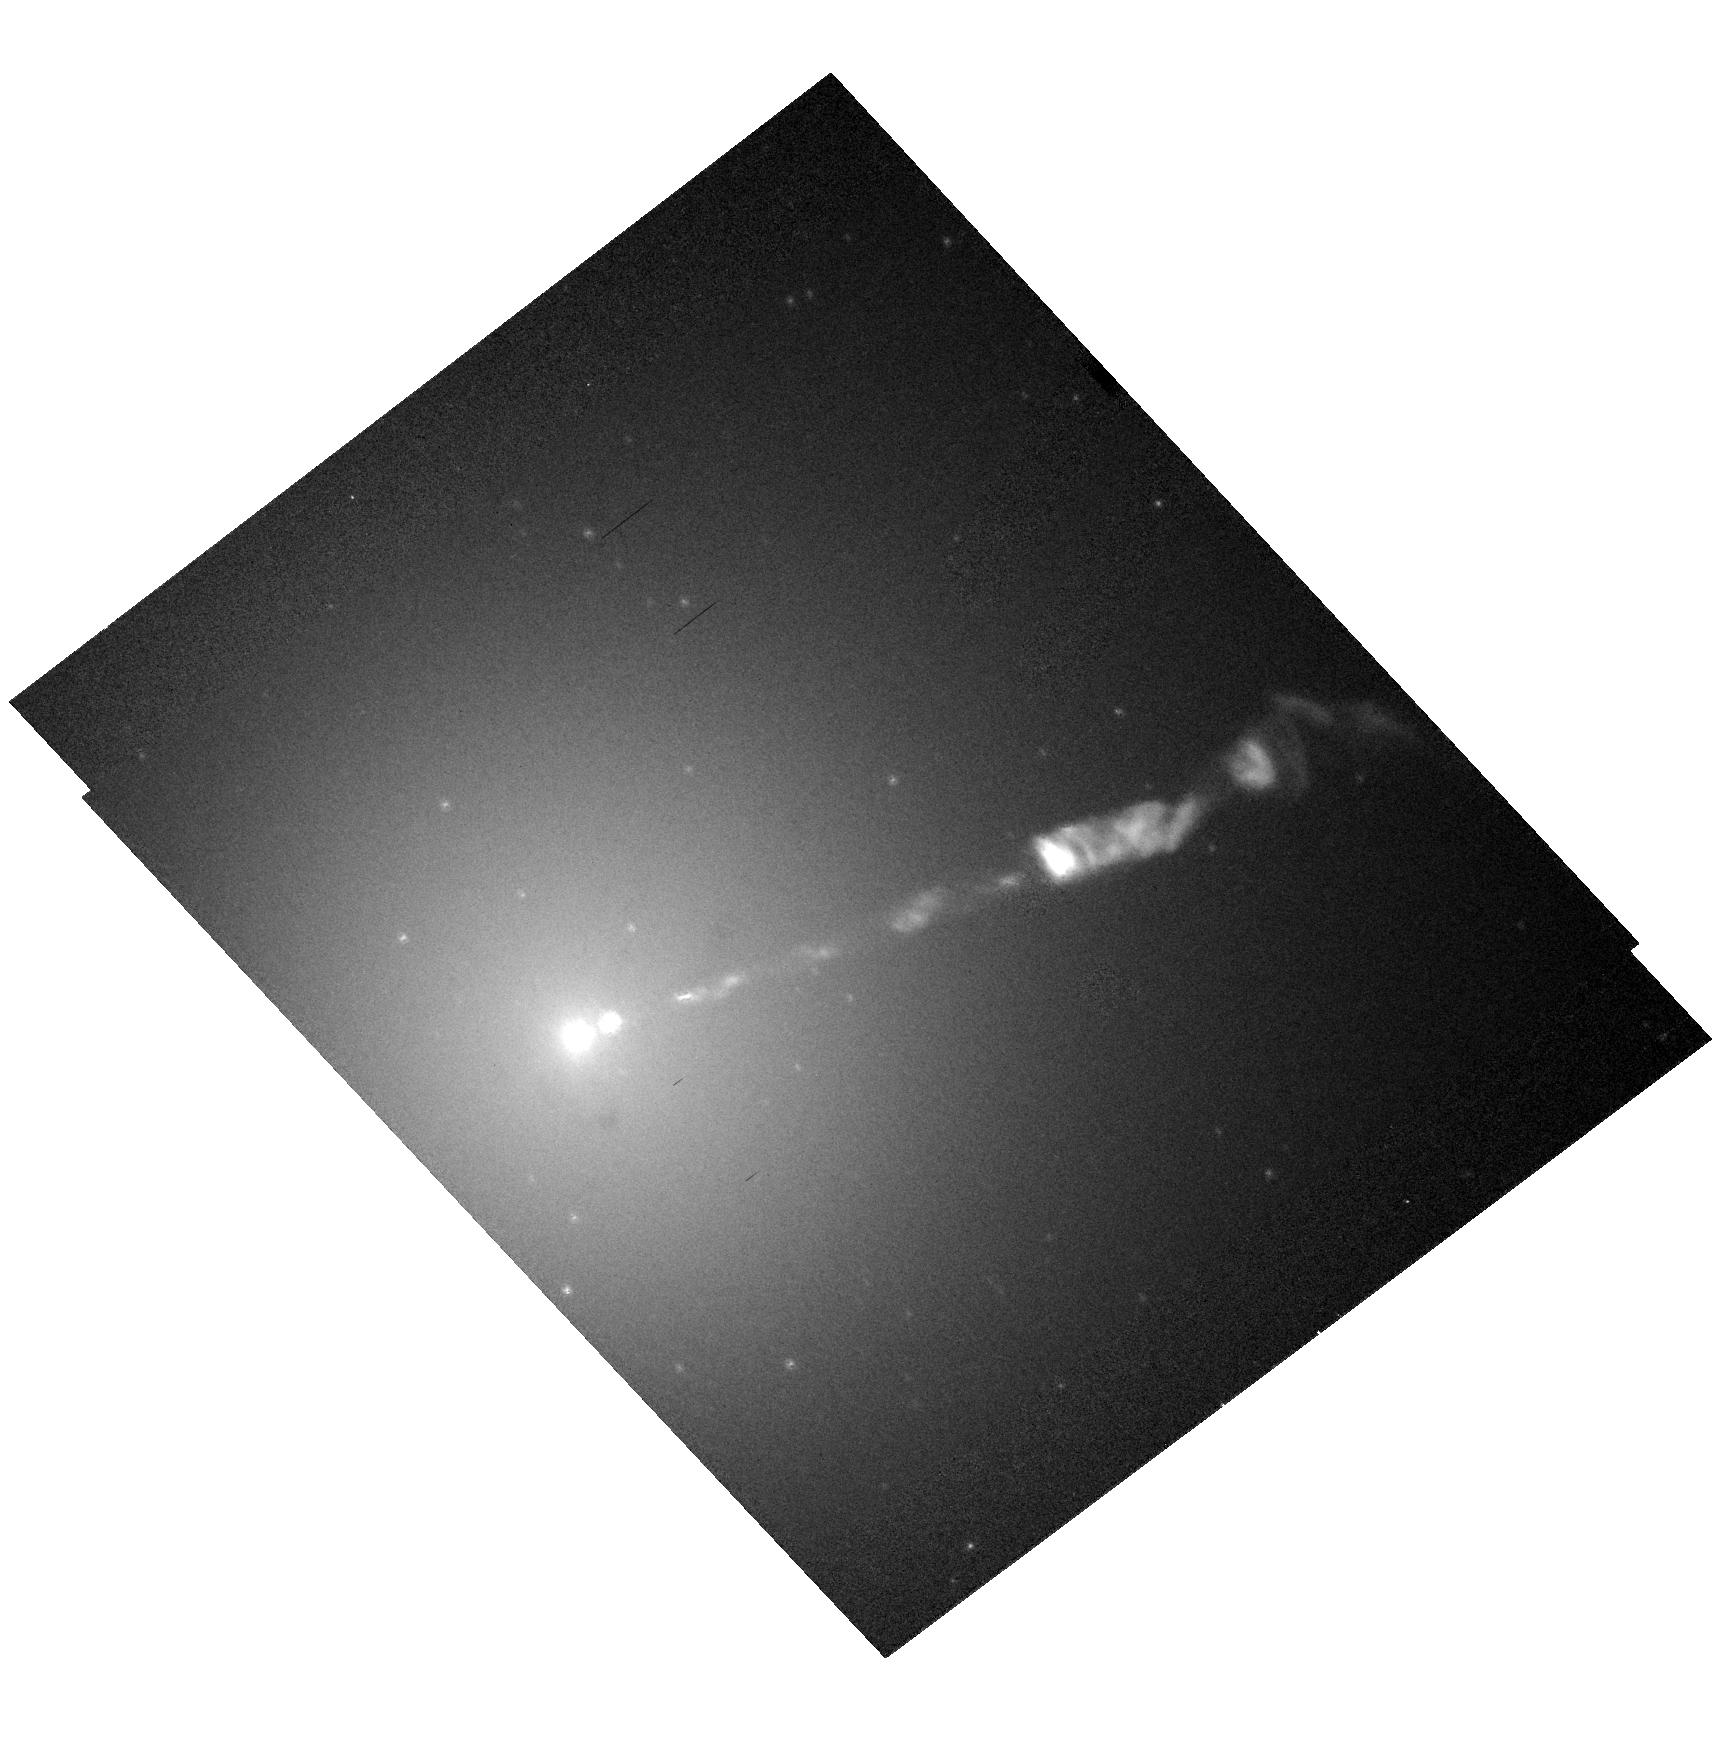
Target: M87-JET
Instrument: ACS/HRC
Filter: F606W-POL120V
Exposure: 8 min
Observation ID: hst_10133_22_acs_hrc_f606w-pol120v_j92j22

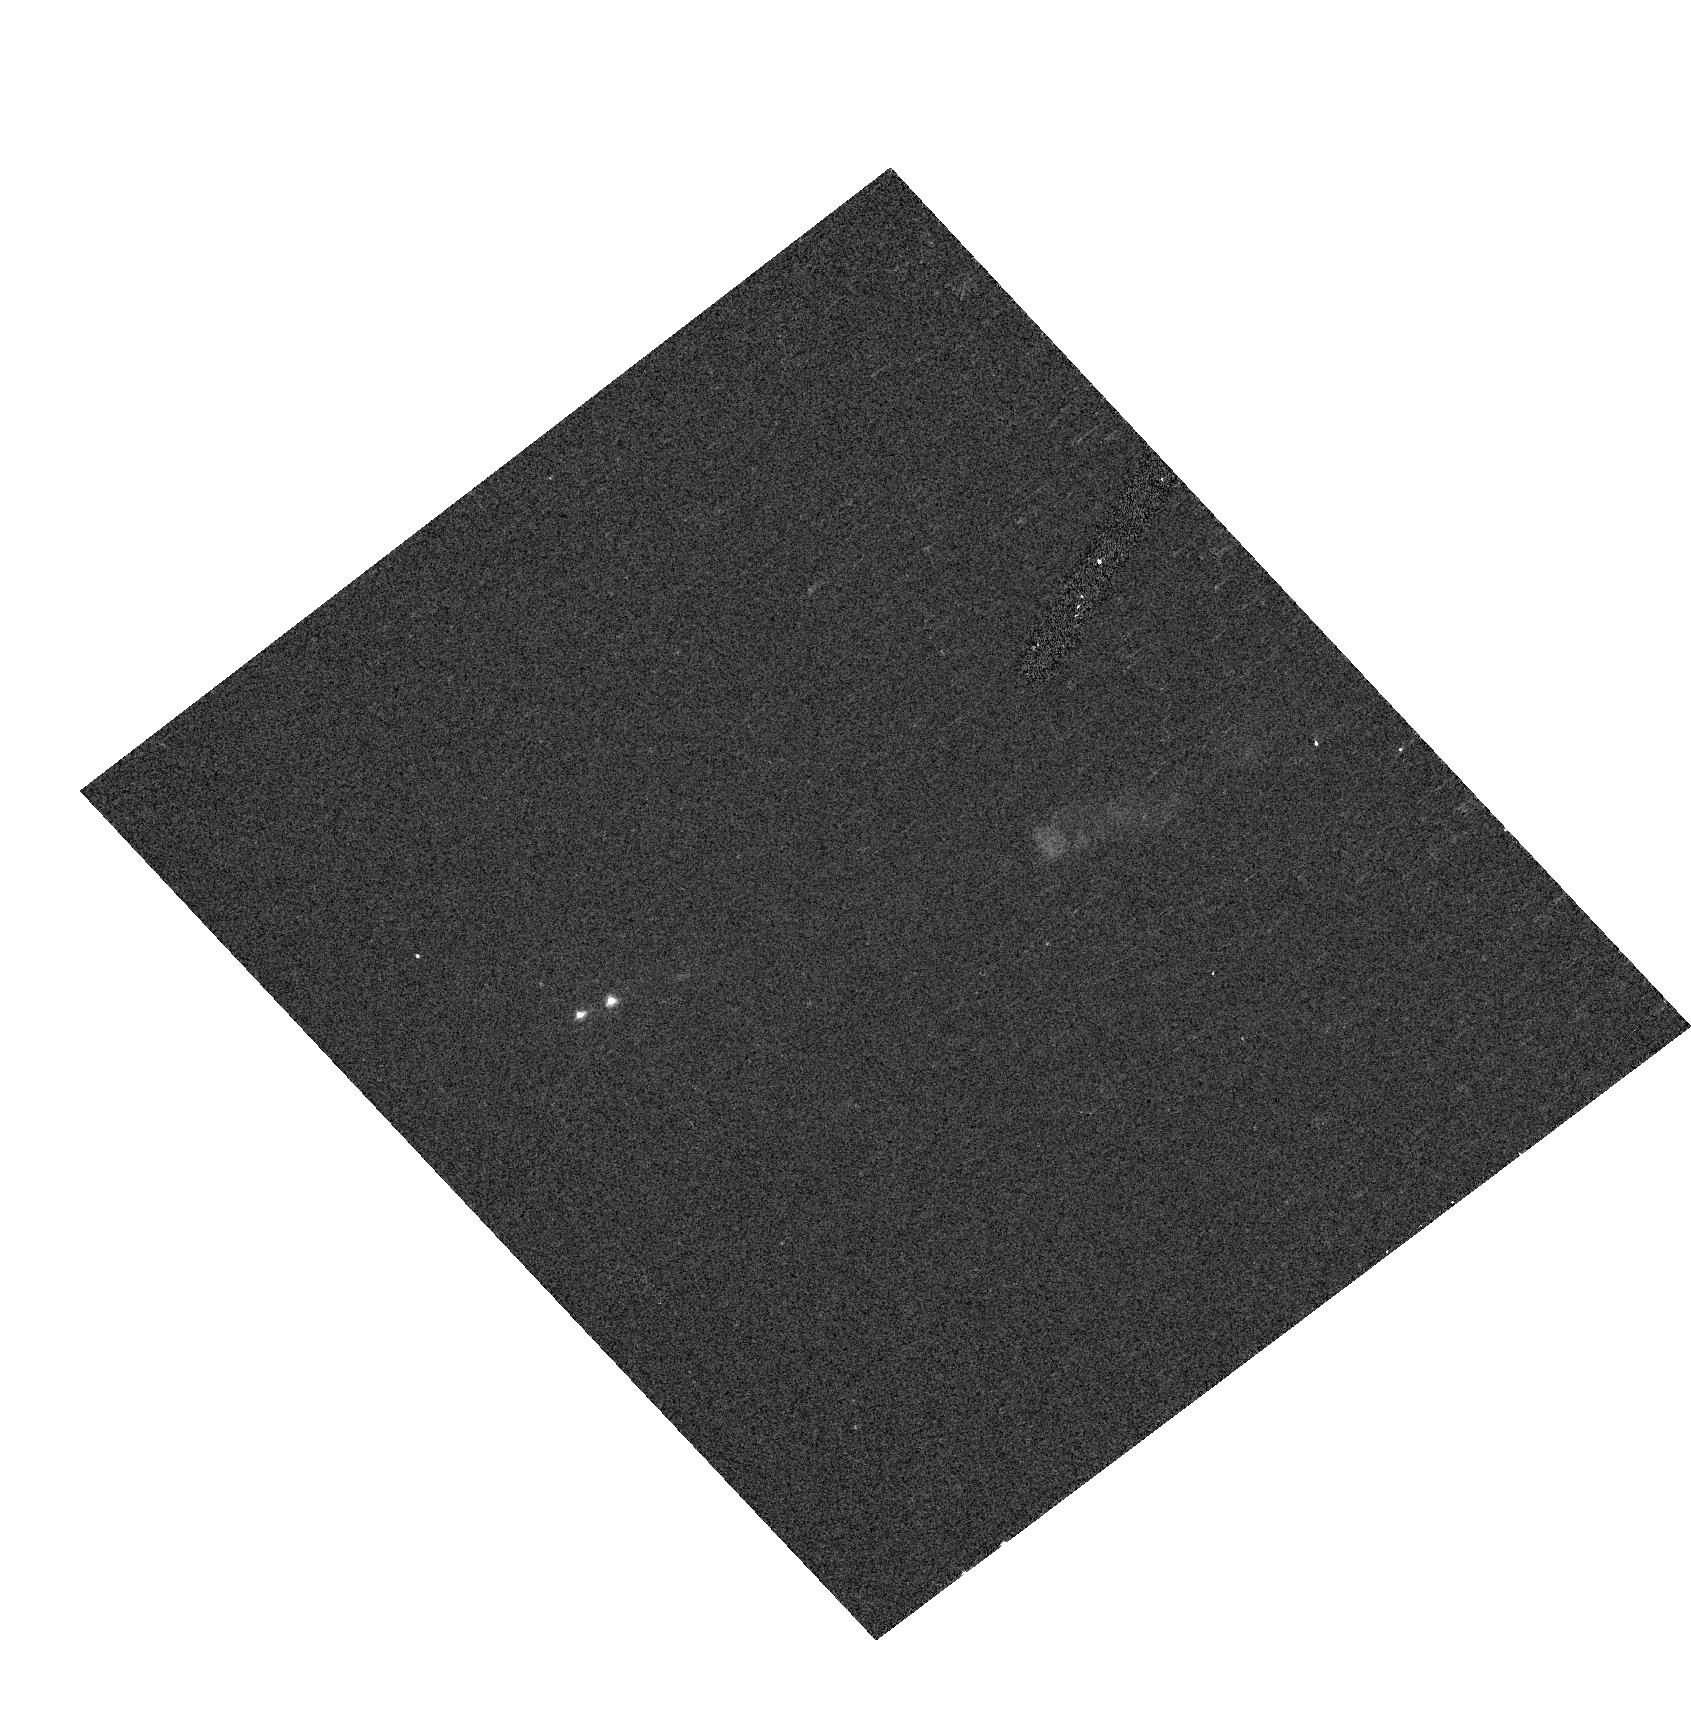
Target: M87-JET
Instrument: ACS/HRC
Filter: F330W-POL0UV
Exposure: 2 min
Observation ID: hst_10133_35_acs_hrc_f330w-pol0uv_j92j35

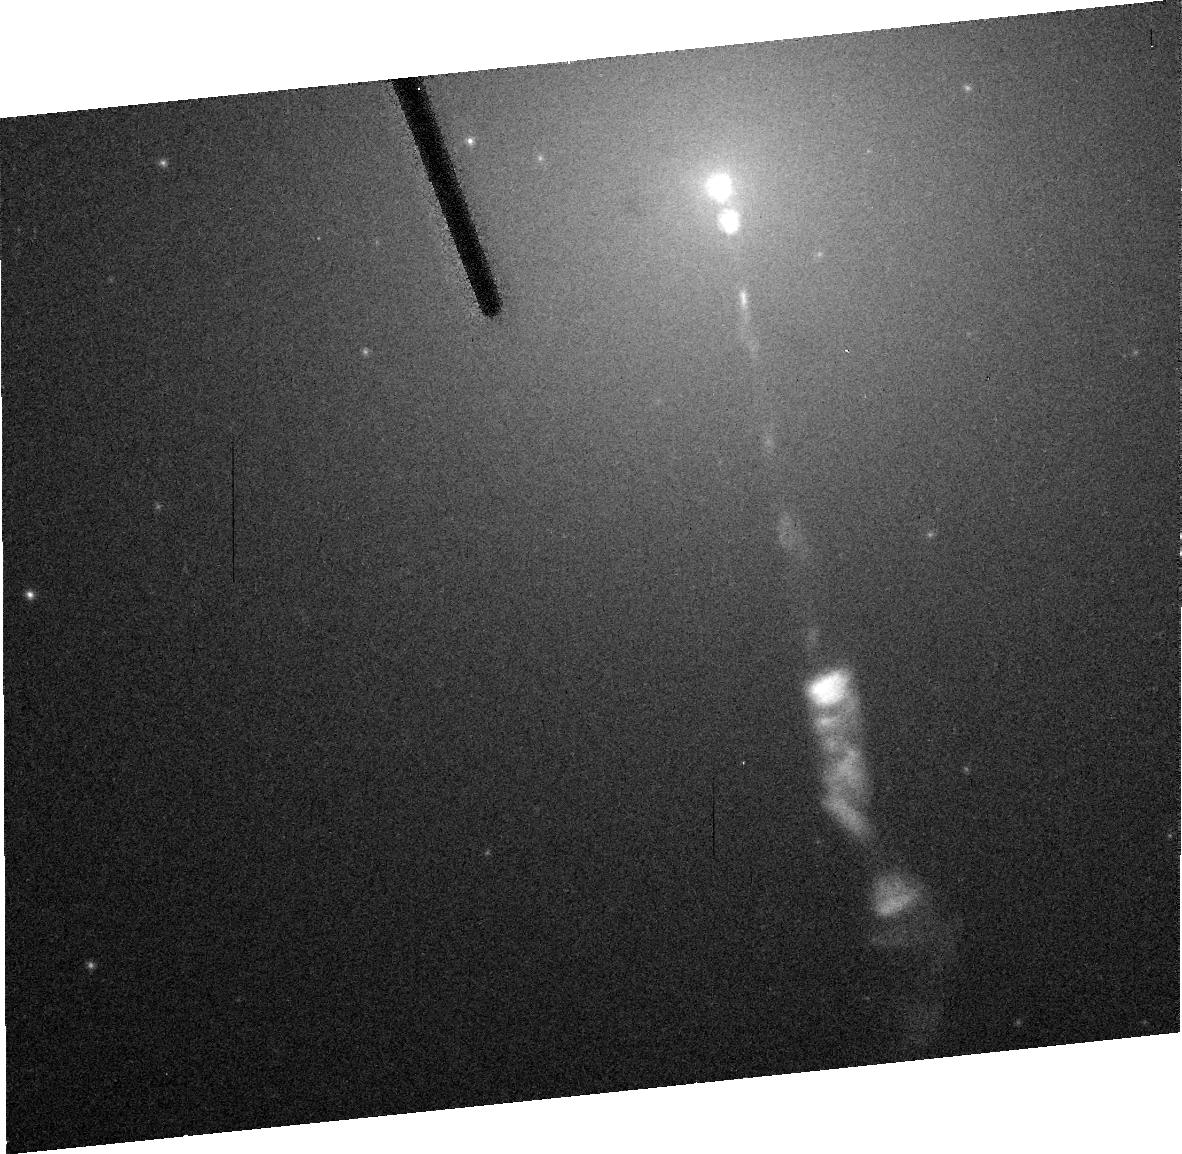
Target: M87-JET
Instrument: ACS/HRC
Filter: F606W
Exposure: 2 min
Observation ID: j92j33050

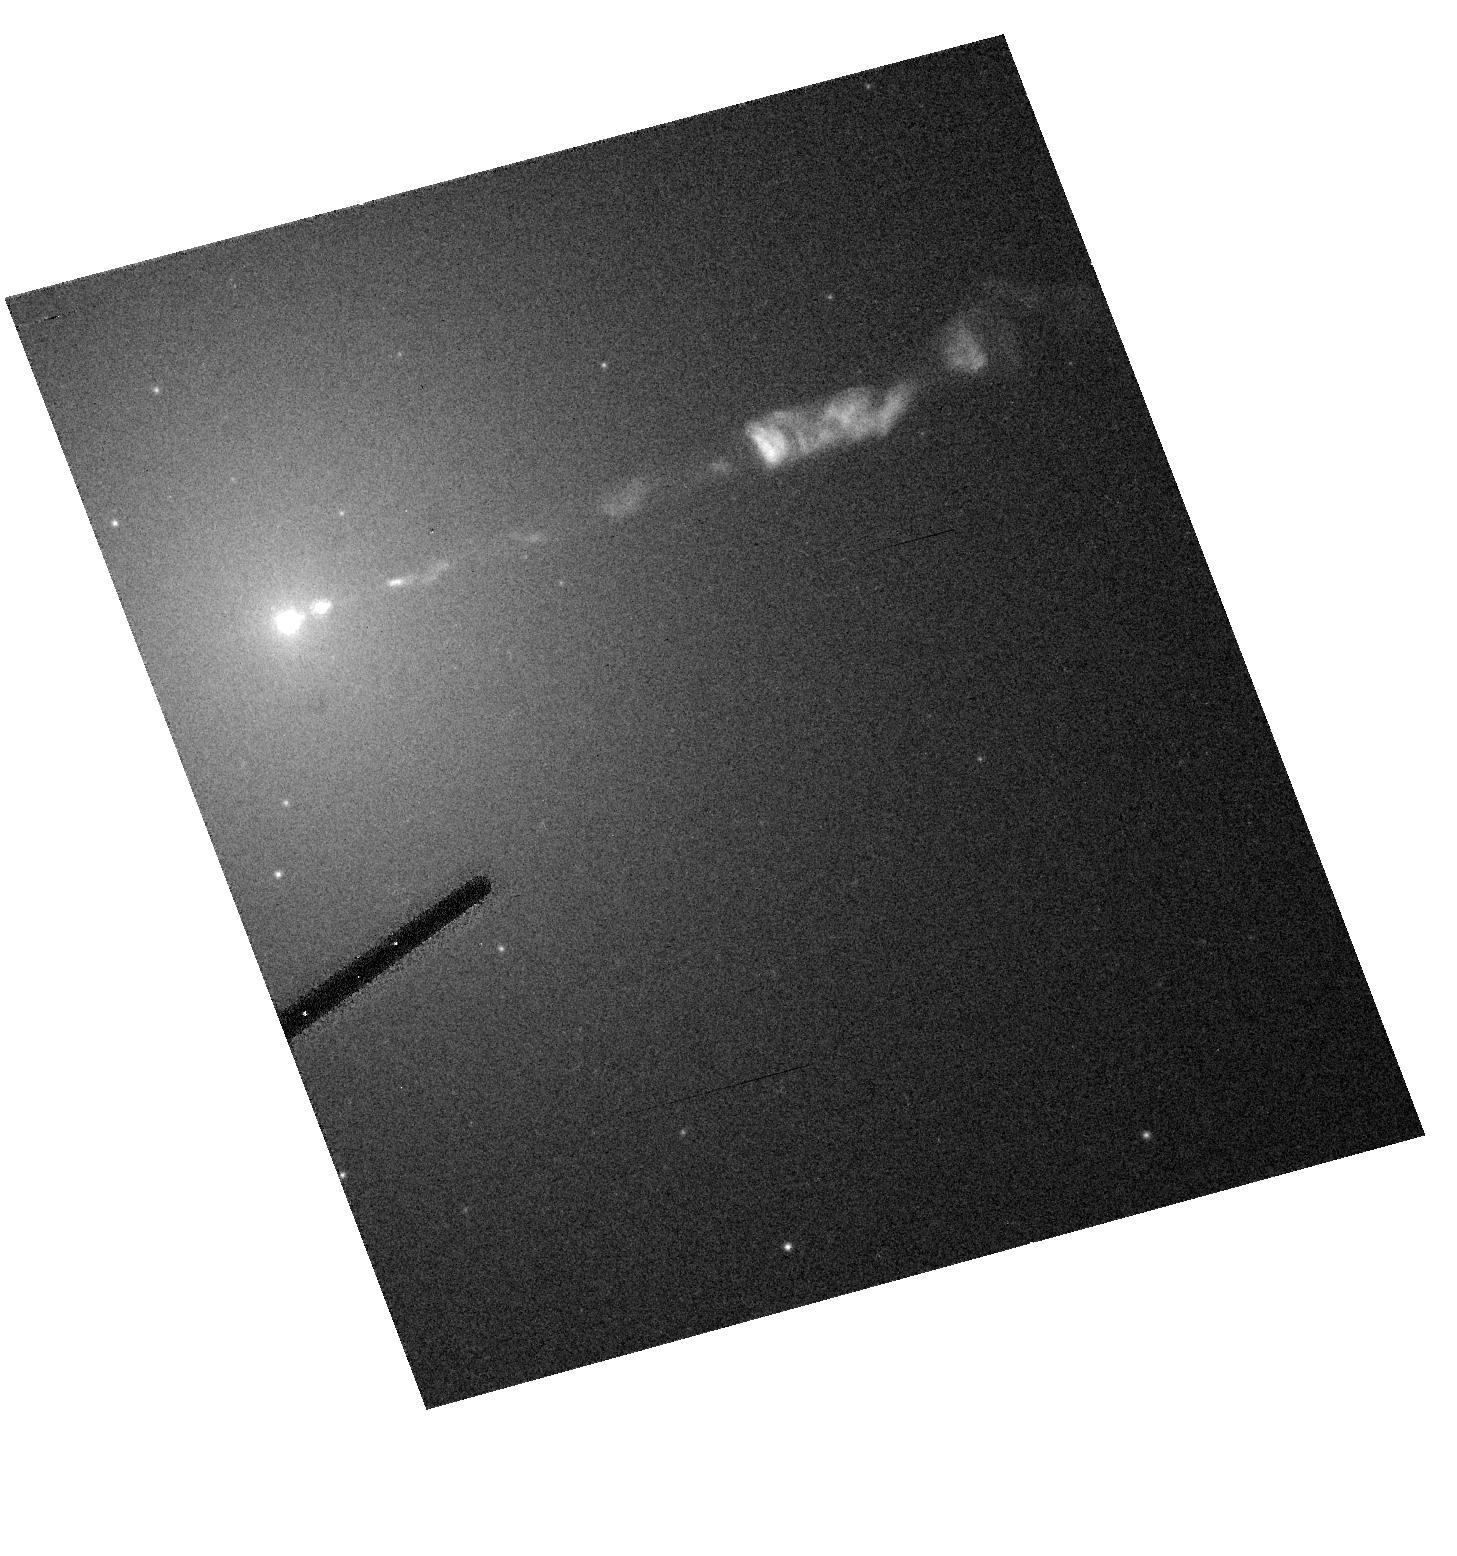
Target: M87-JET
Instrument: ACS/HRC
Filter: F606W-POL0V
Exposure: 2 min
Observation ID: hst_10133_32_acs_hrc_f606w-pol0v_j92j32

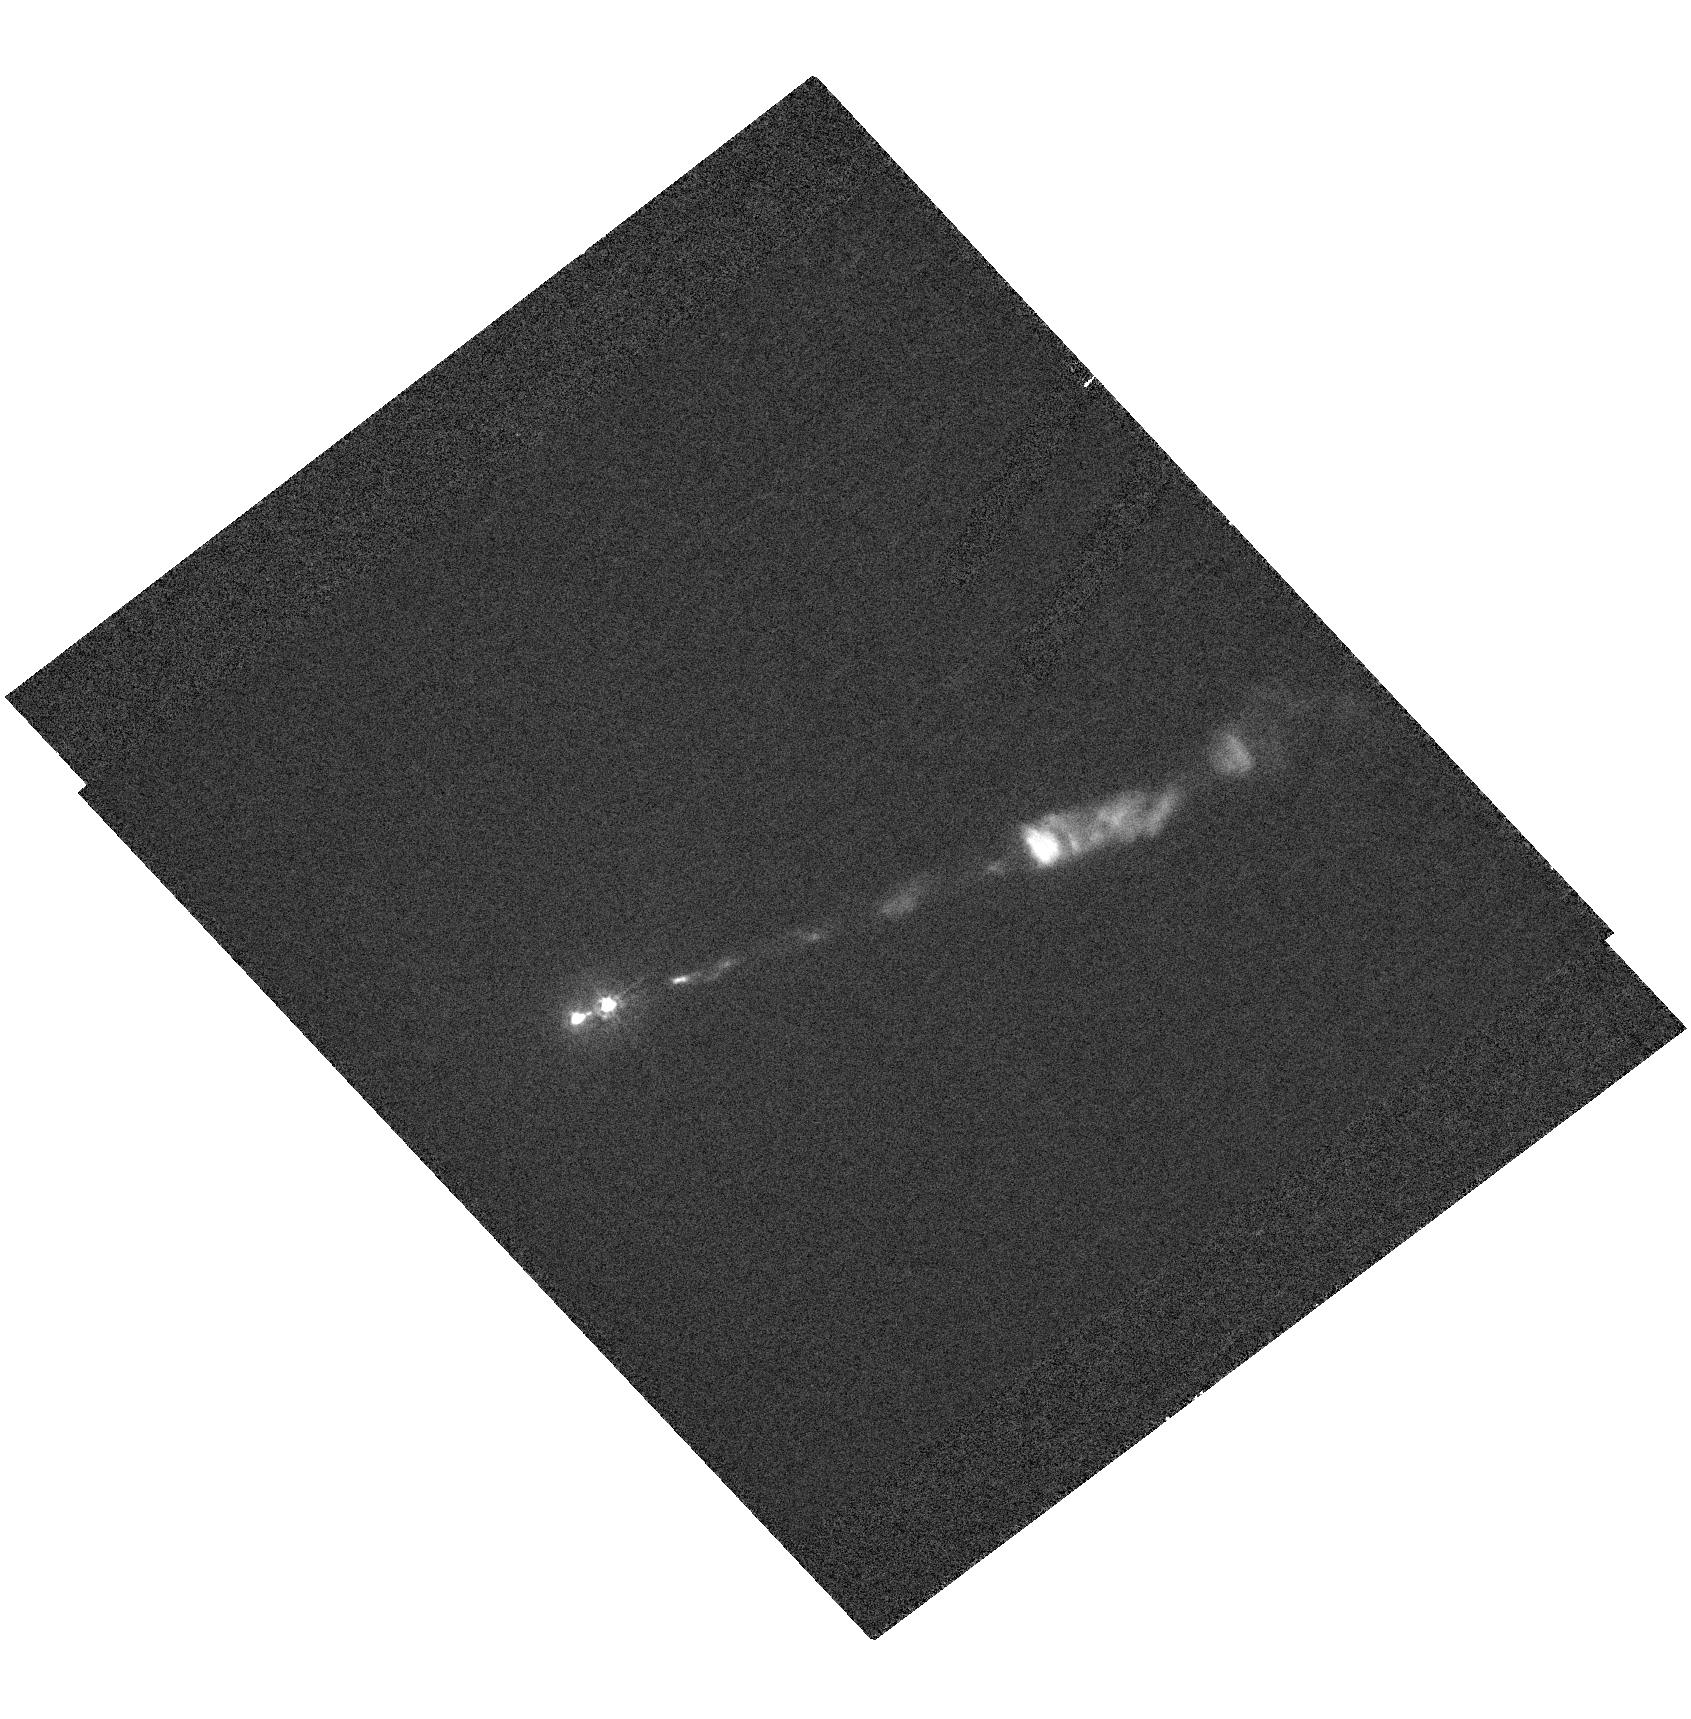
Target: M87-JET
Instrument: ACS/HRC
Filter: F250W
Exposure: 20 min
Observation ID: hst_10133_35_acs_hrc_f250w_j92j35

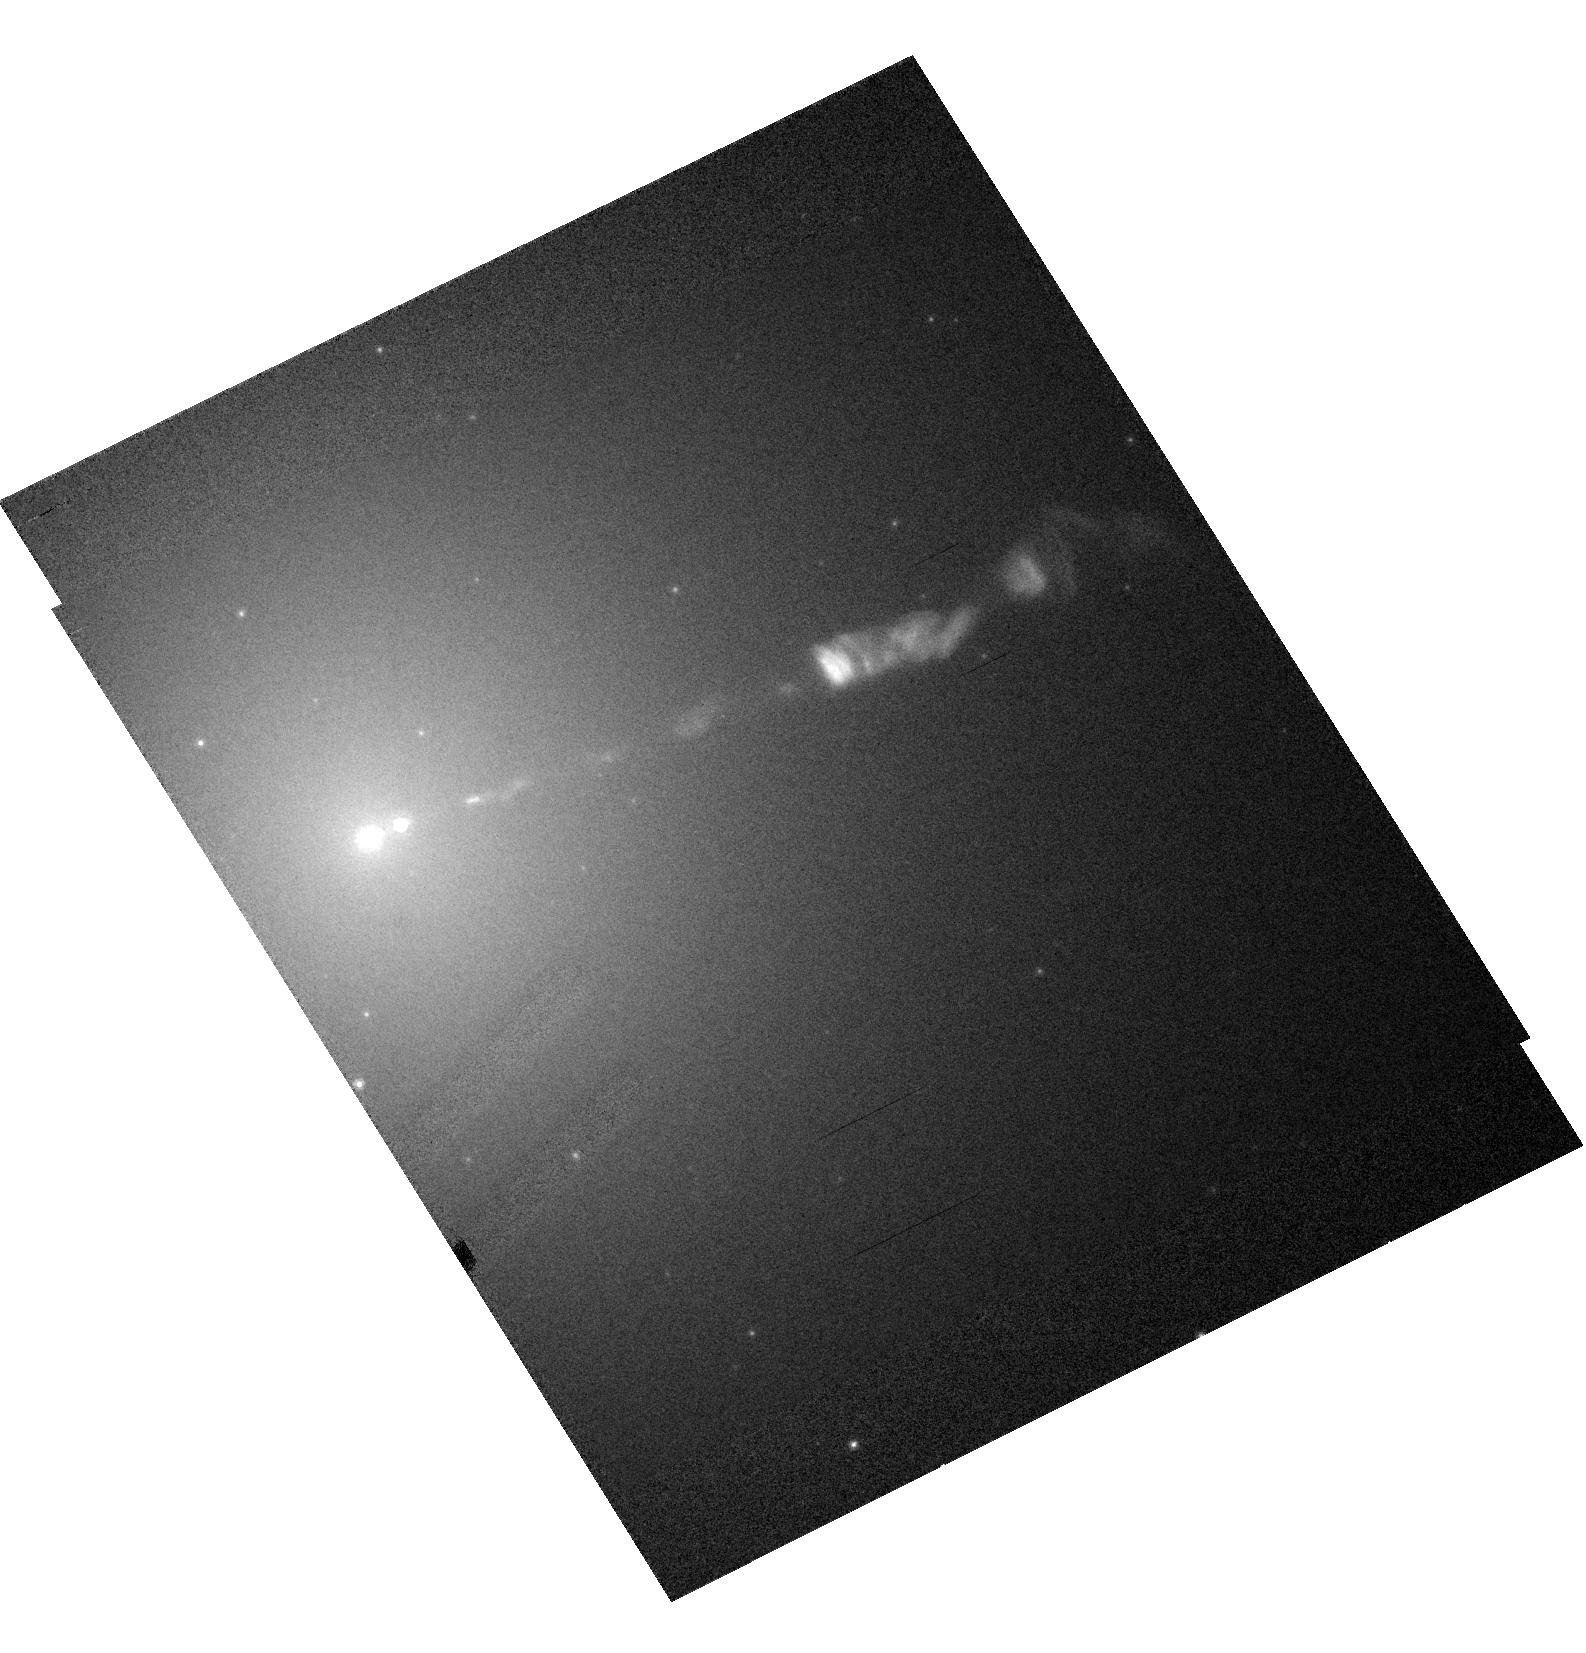
Target: M87-JET
Instrument: ACS/HRC
Filter: F814W
Exposure: 2 min
Observation ID: hst_10133_11_acs_hrc_f814w_j92j11

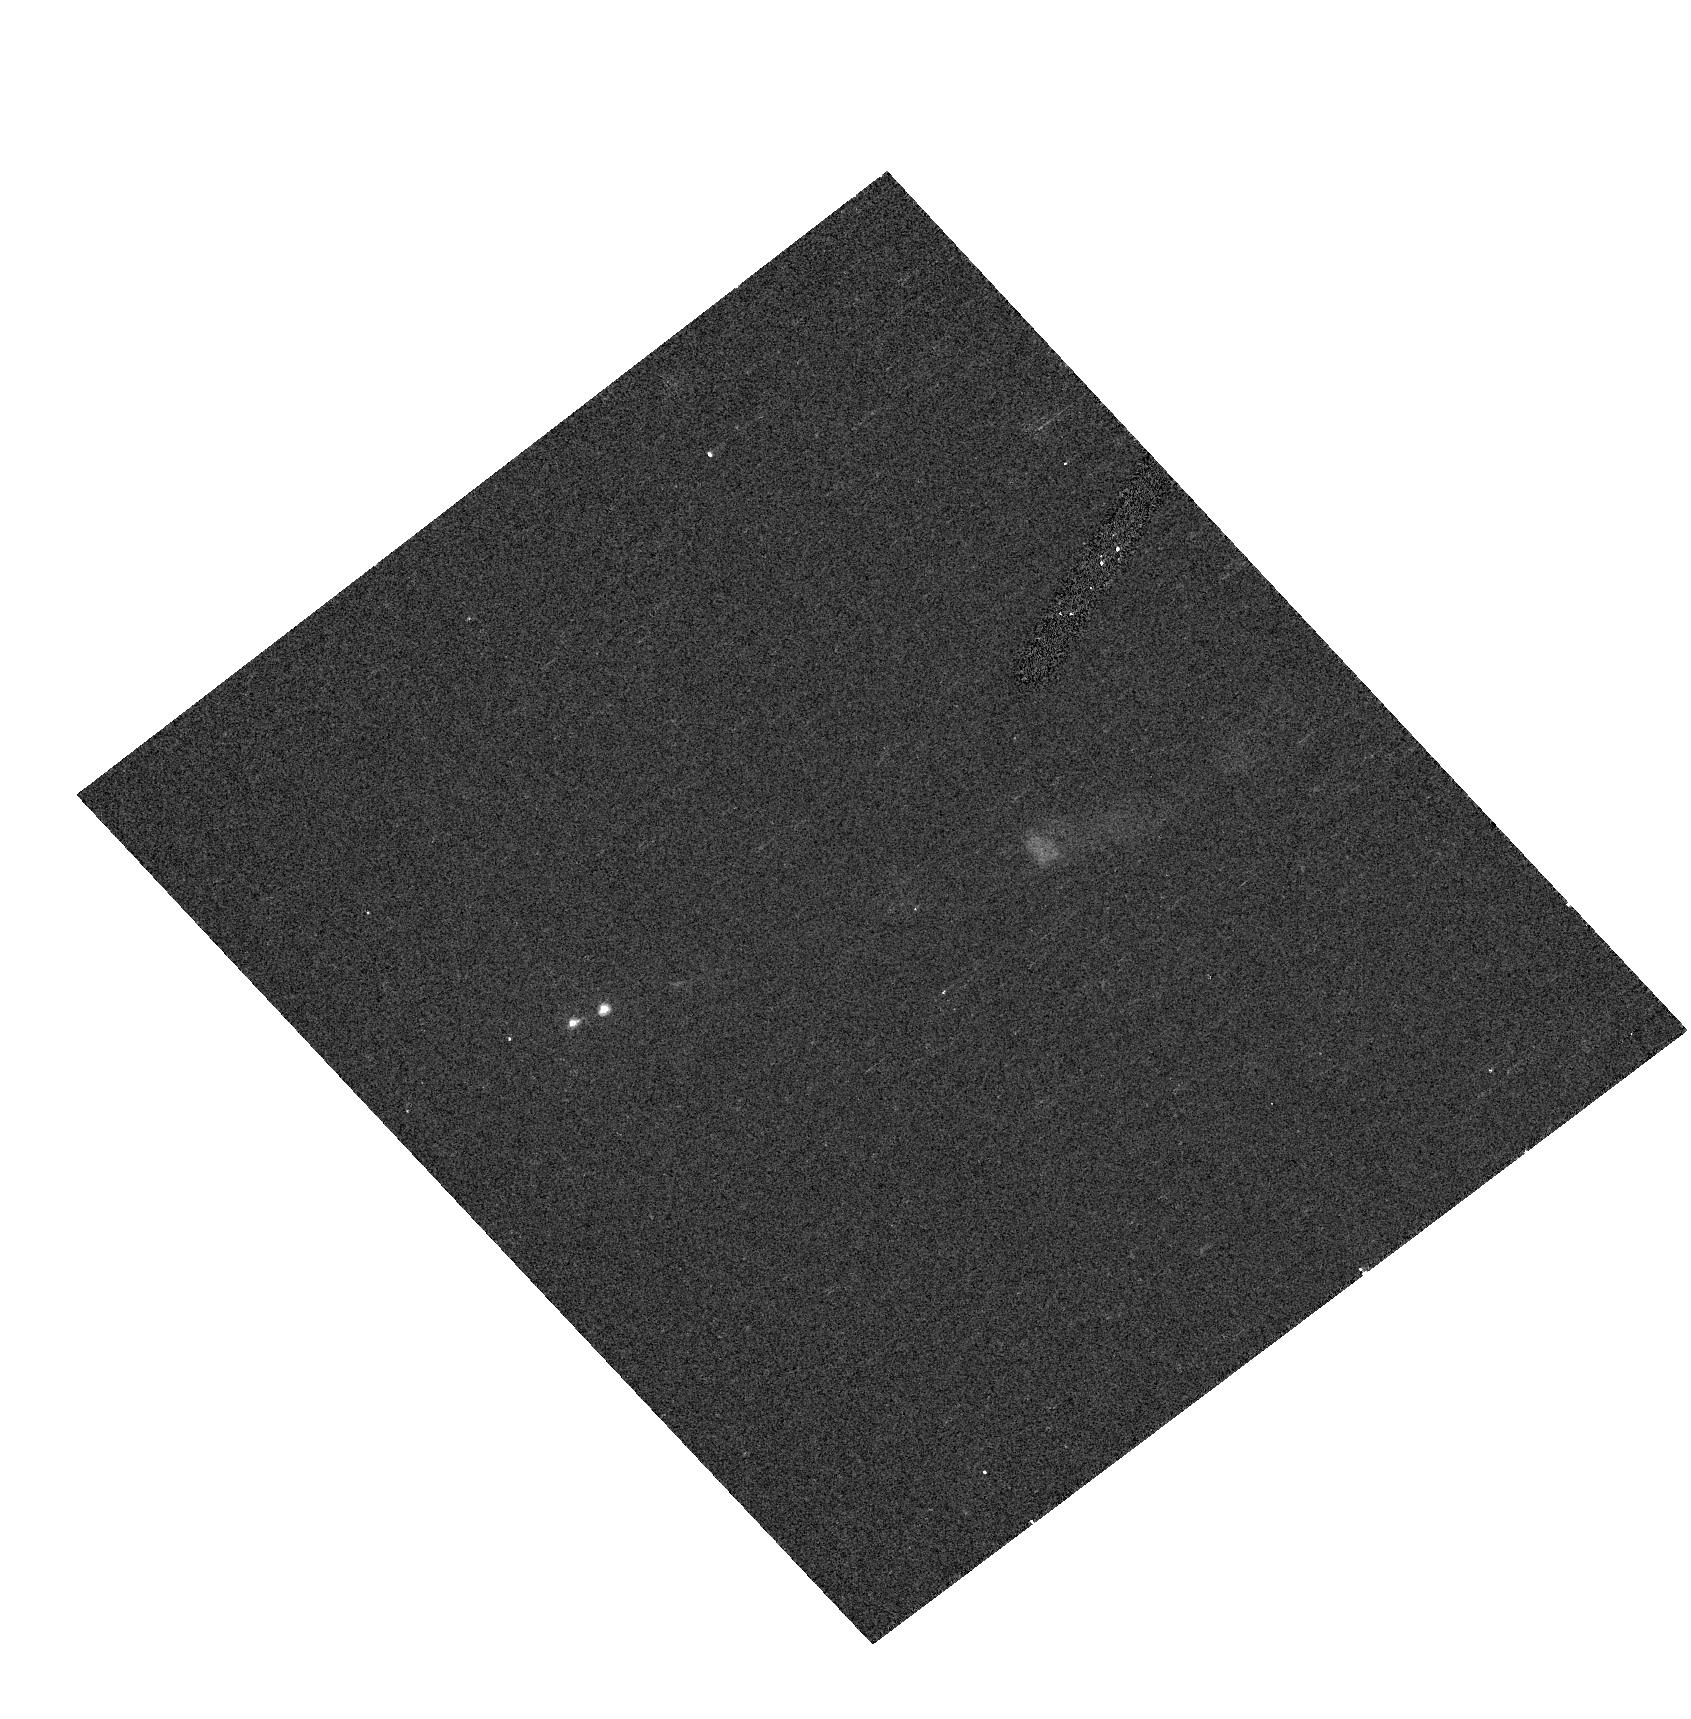
Target: M87-JET
Instrument: ACS/HRC
Filter: F330W-POL120UV
Exposure: 2 min
Observation ID: hst_10133_35_acs_hrc_f330w-pol120uv_j92j35

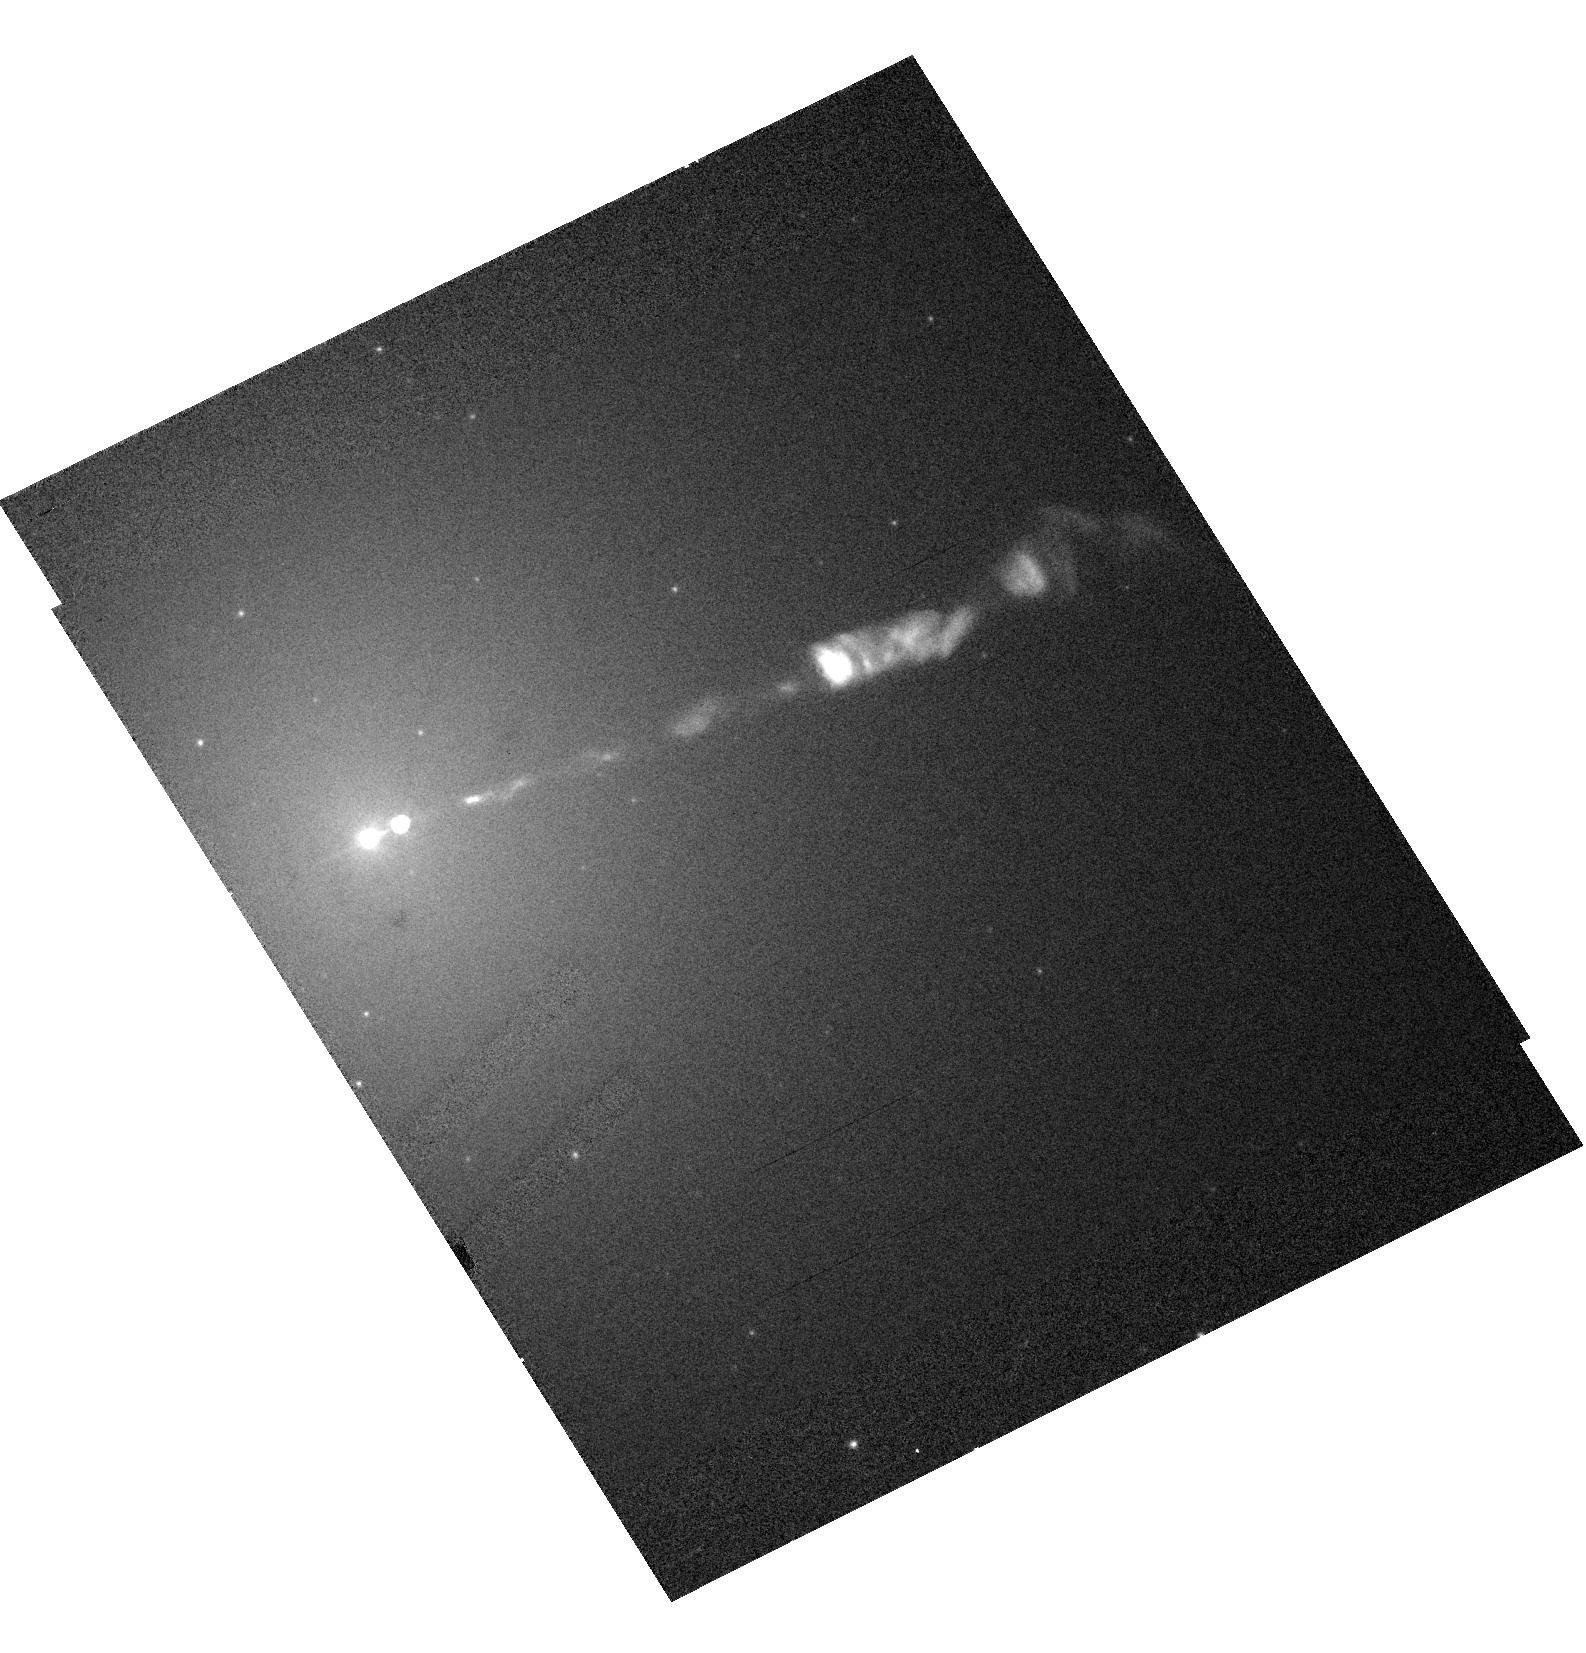
Target: M87-JET
Instrument: ACS/HRC
Filter: F475W
Exposure: 3 min
Observation ID: hst_10133_11_acs_hrc_f475w_j92j11

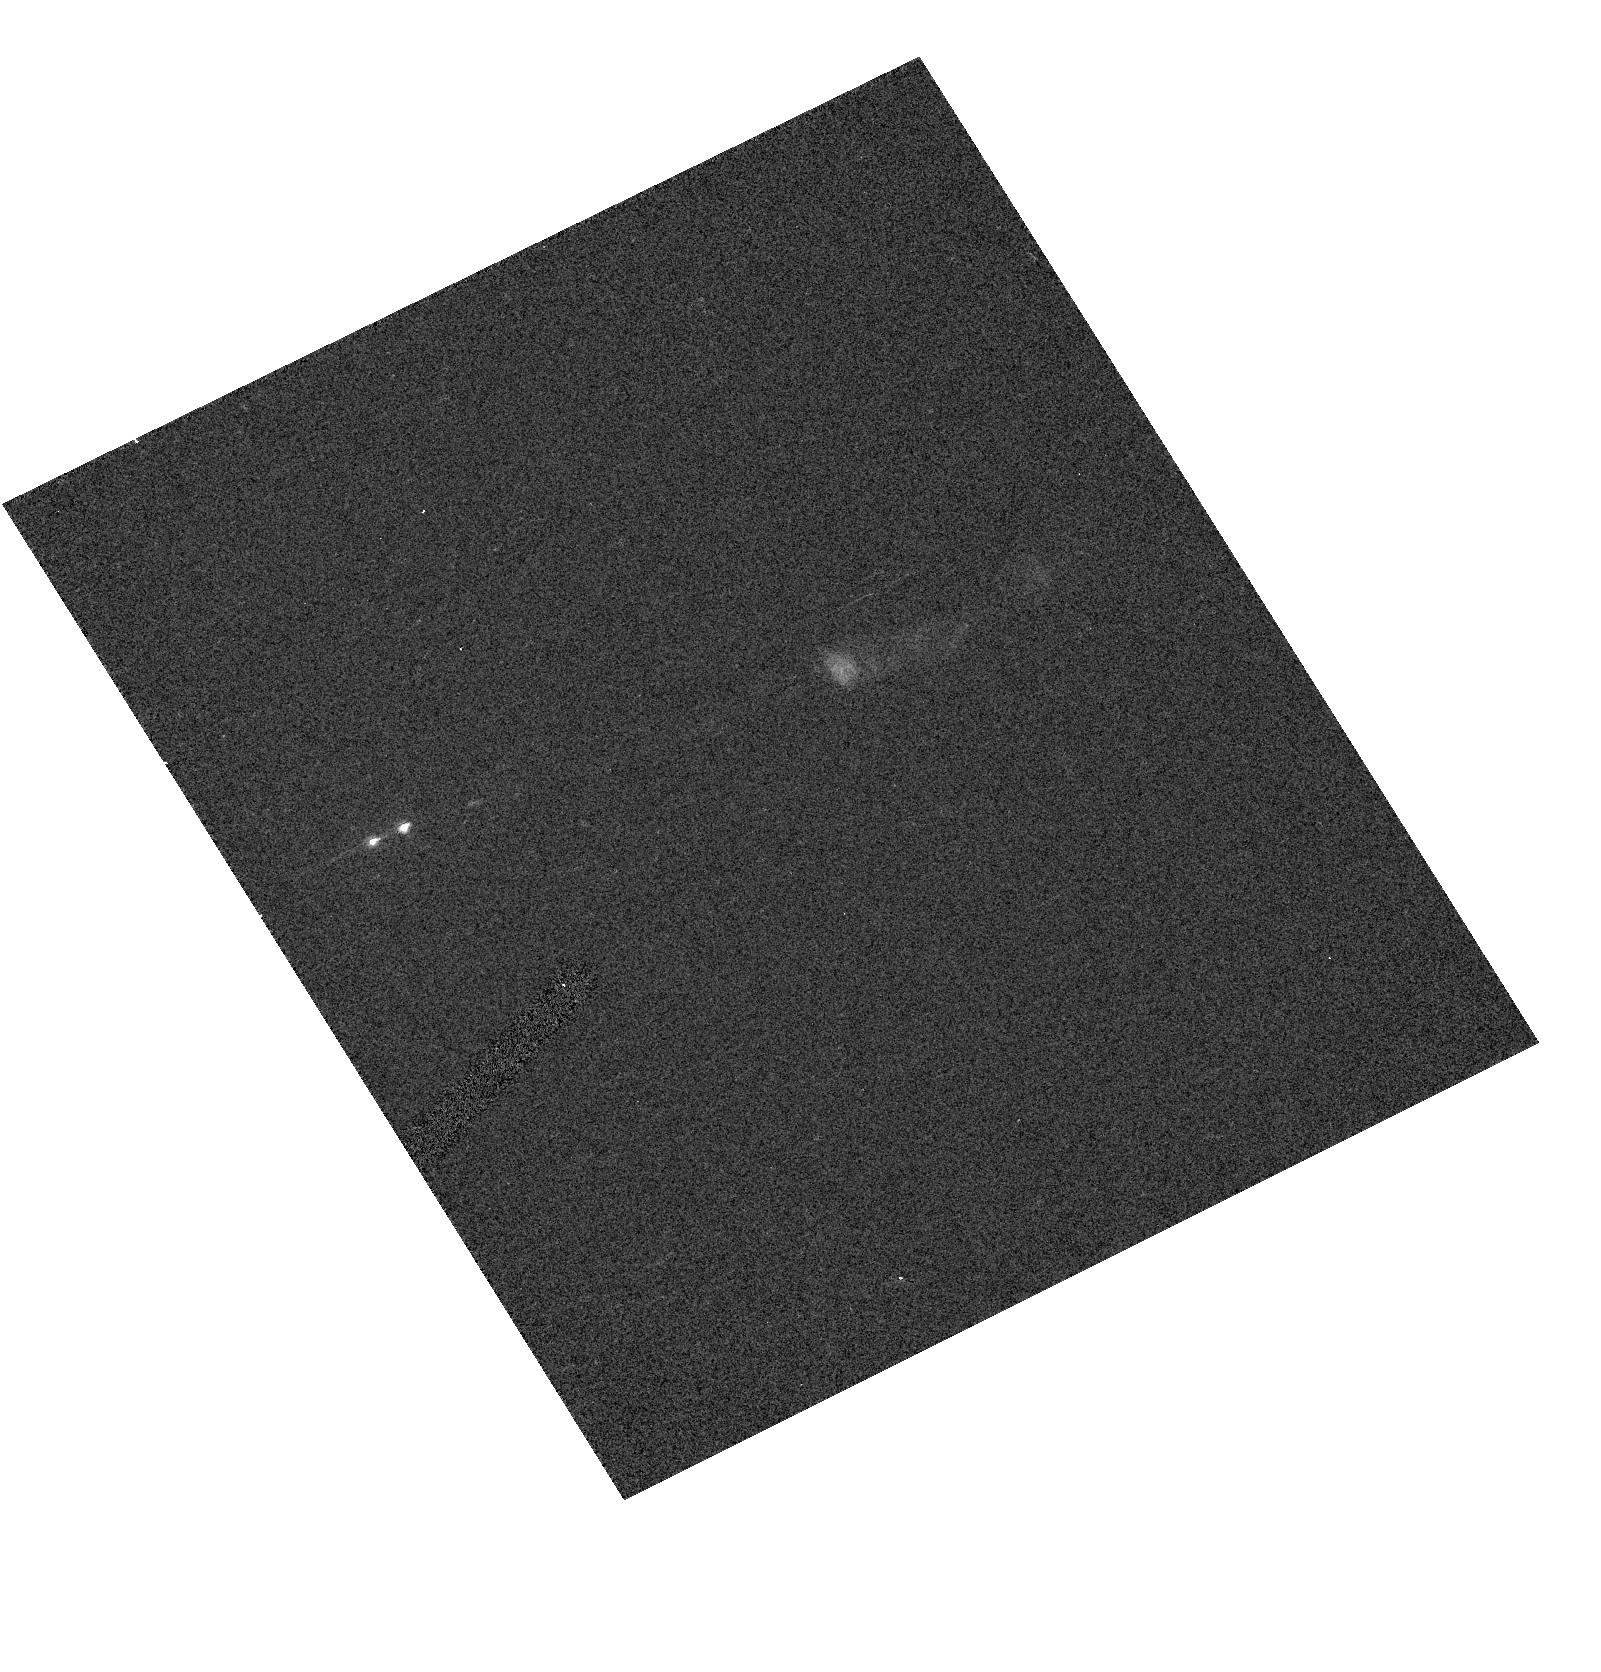
Target: M87-JET
Instrument: ACS/HRC
Filter: F330W-POL60UV
Exposure: 2 min
Observation ID: hst_10133_31_acs_hrc_f330w-pol60uv_j92j31

HST / Chandra Monitoring of a Dramatic Flare in the M87 Jet (PI: Biretta, John A.)

As the nearest galaxy with an optical jet, M87 affords an unparalleled opportunity to study extragalactic jet phenomena at the highest resolution. During 2002, HST and Chandra monitoring of the M87 jet detected a dramatic flare in knot HST-1 located ~1" from the nucleus. As of late 2003 its brightness has increased twenty-fold in the optical band, and continues to increase sharply; the X-rays show a similarly dramatic outburst. In both bands HST-1 now greatly exceeds the nucleus in brightness. To our knowledge this is the first incidence of an optical or X-ray outburst from a jet region which is spatially distinct from the core source; this presents an unprecedented opportunity to study the processes responsible for non-thermal variability and the X-ray emission. We propose seven epochs of HST/STIS monitoring during Cycle 13, as well as seven epochs of Chandra/ACIS observation (5ksec each). We also include a brief HRC/ACS observations that will be used to gather spectral information and map the magnetic field structure. This monitoring is continued into Cycles 14 and 15. The results of this investigation are of key importance not only for understanding the nature of the X-ray emission of the M87 jet, but also for understanding flares in blazar jets, which are highly variable, but where we have never before been able to resolve the flaring region in the optical or X-rays. These observations will allow us to test synchrotron emission models for the X-ray outburst, constrain particle acceleration and loss timescales, and study the jet dynamics associated with this flaring component. Revisions 6 Oct 2004: Due to the demise of STIS we are replacing visits 1-7 with ACS/HRC observations in new visits 31-37.